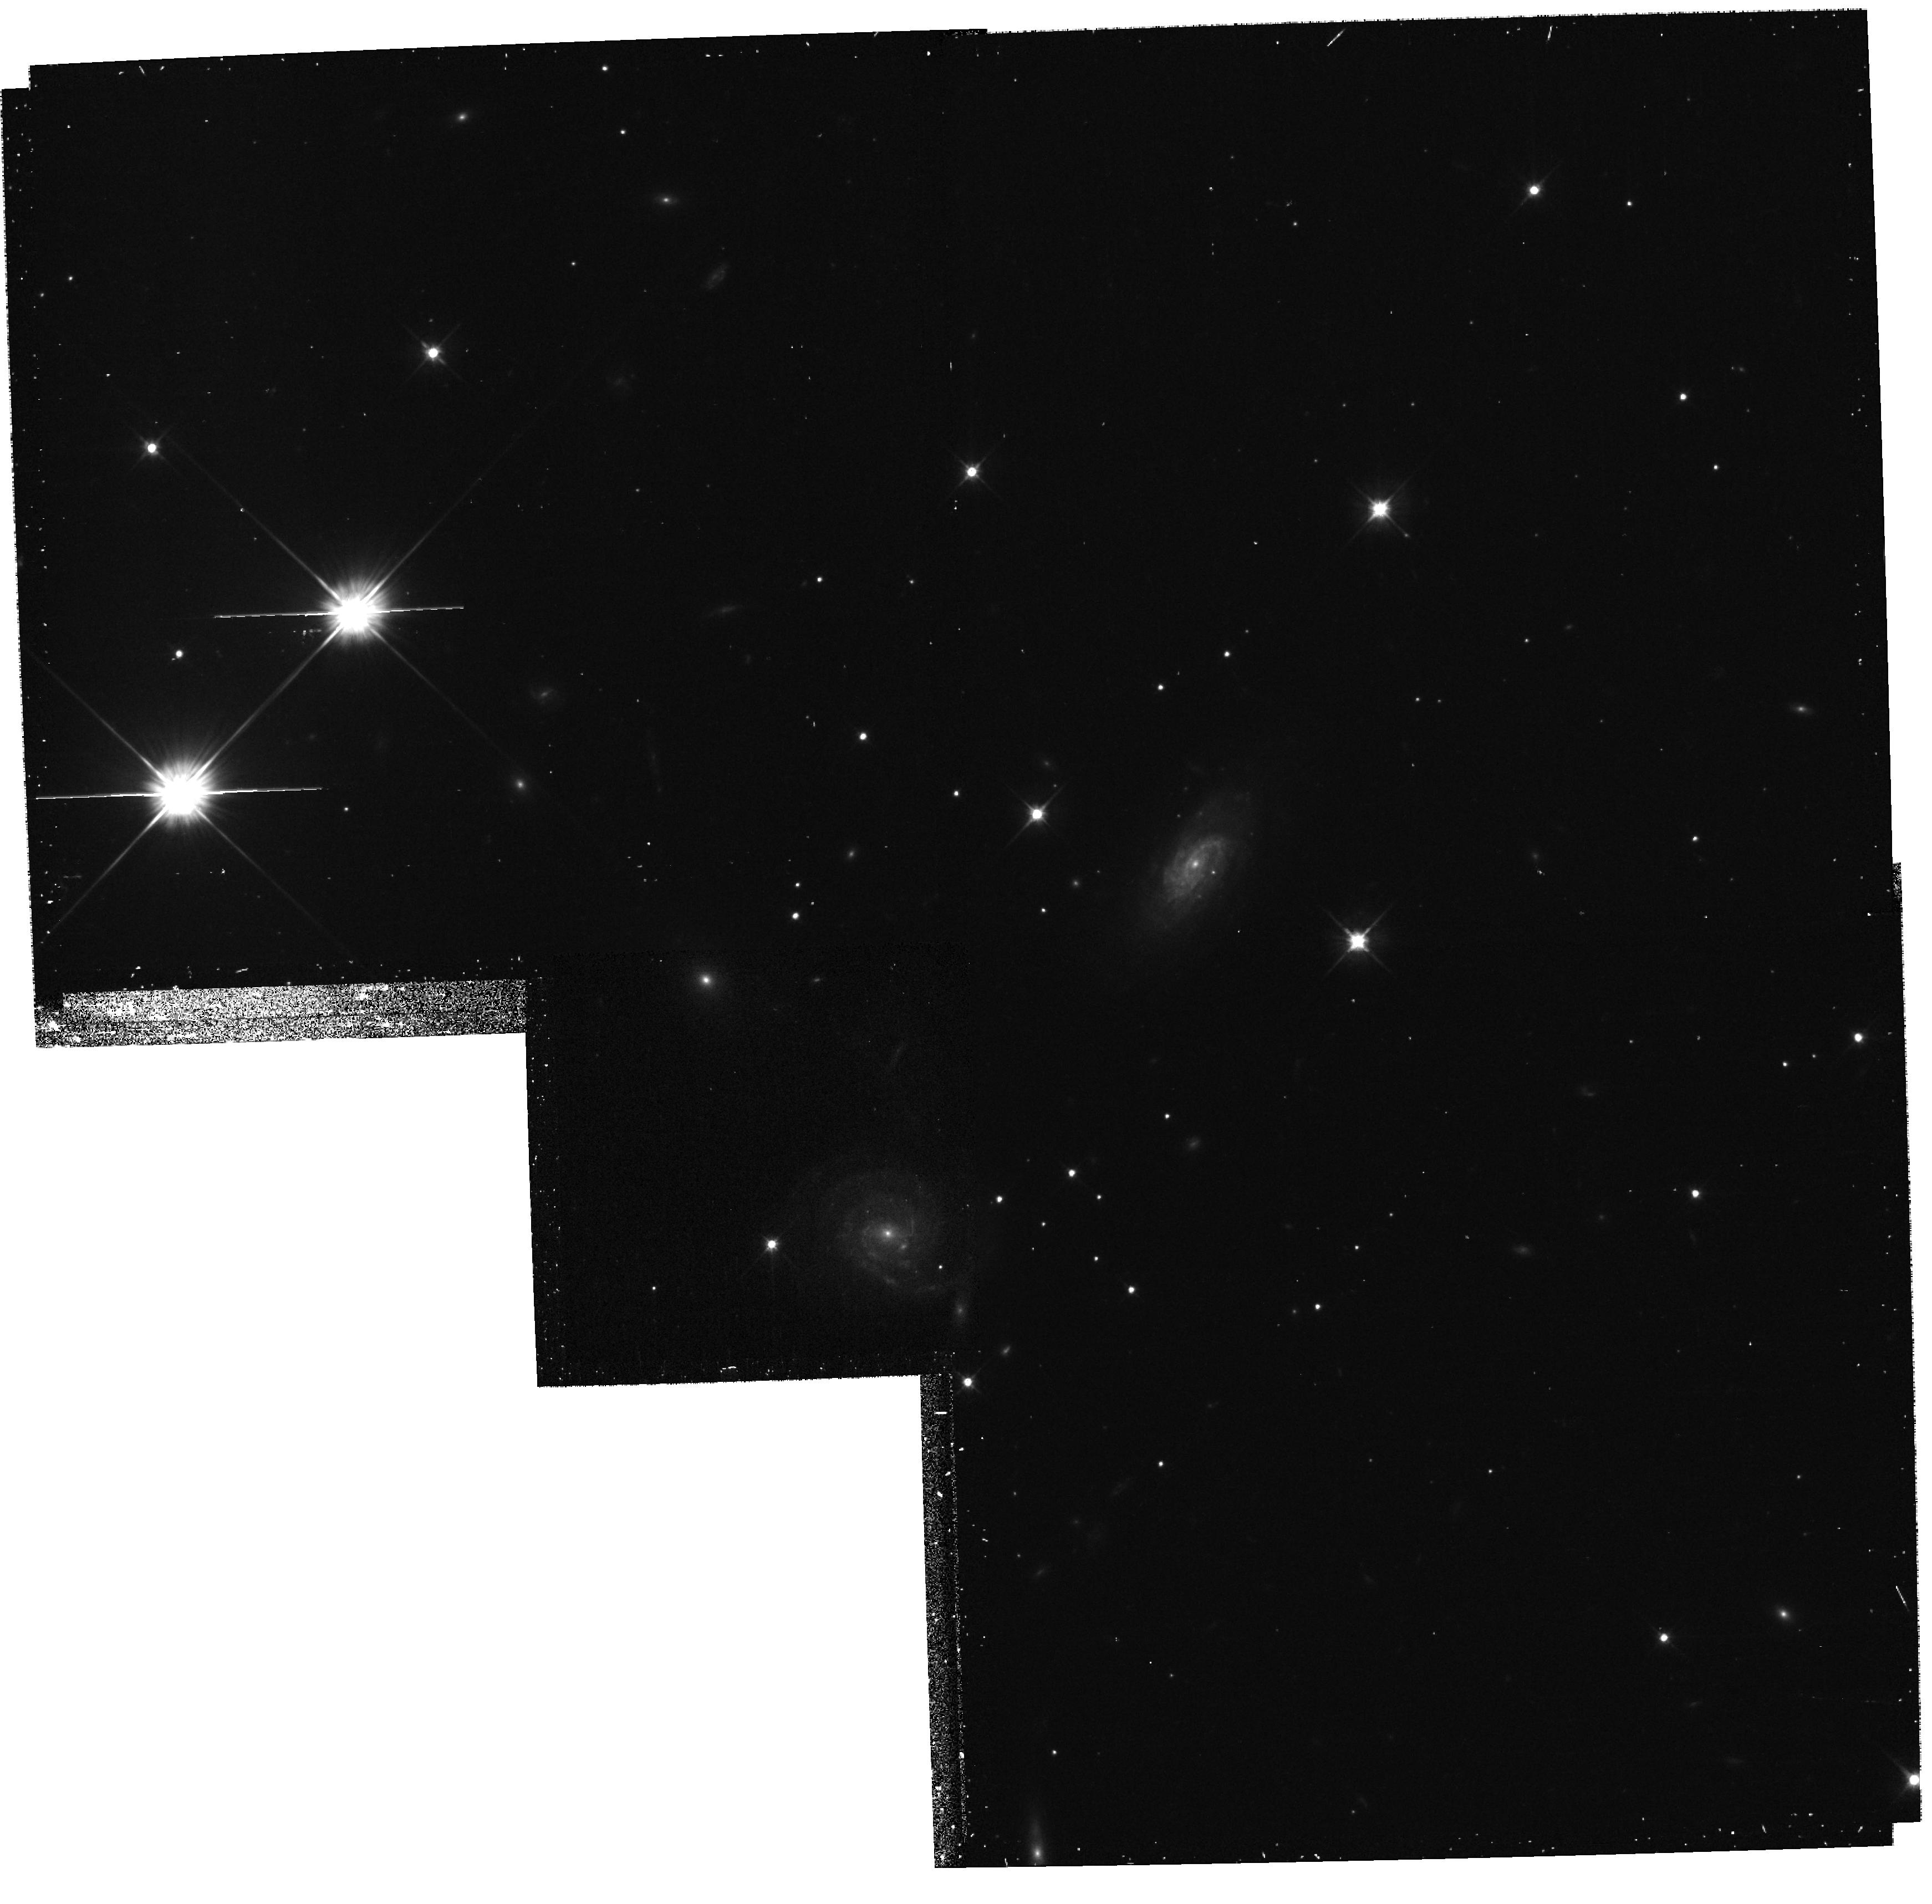
Target: field at RA 267.935°, Dec 22.984°
Instrument: WFPC2/PC
Filter: F606W
Exposure: 17 min
Observation ID: hst_10558_01_wfpc2_pc_f606w_u9bq01

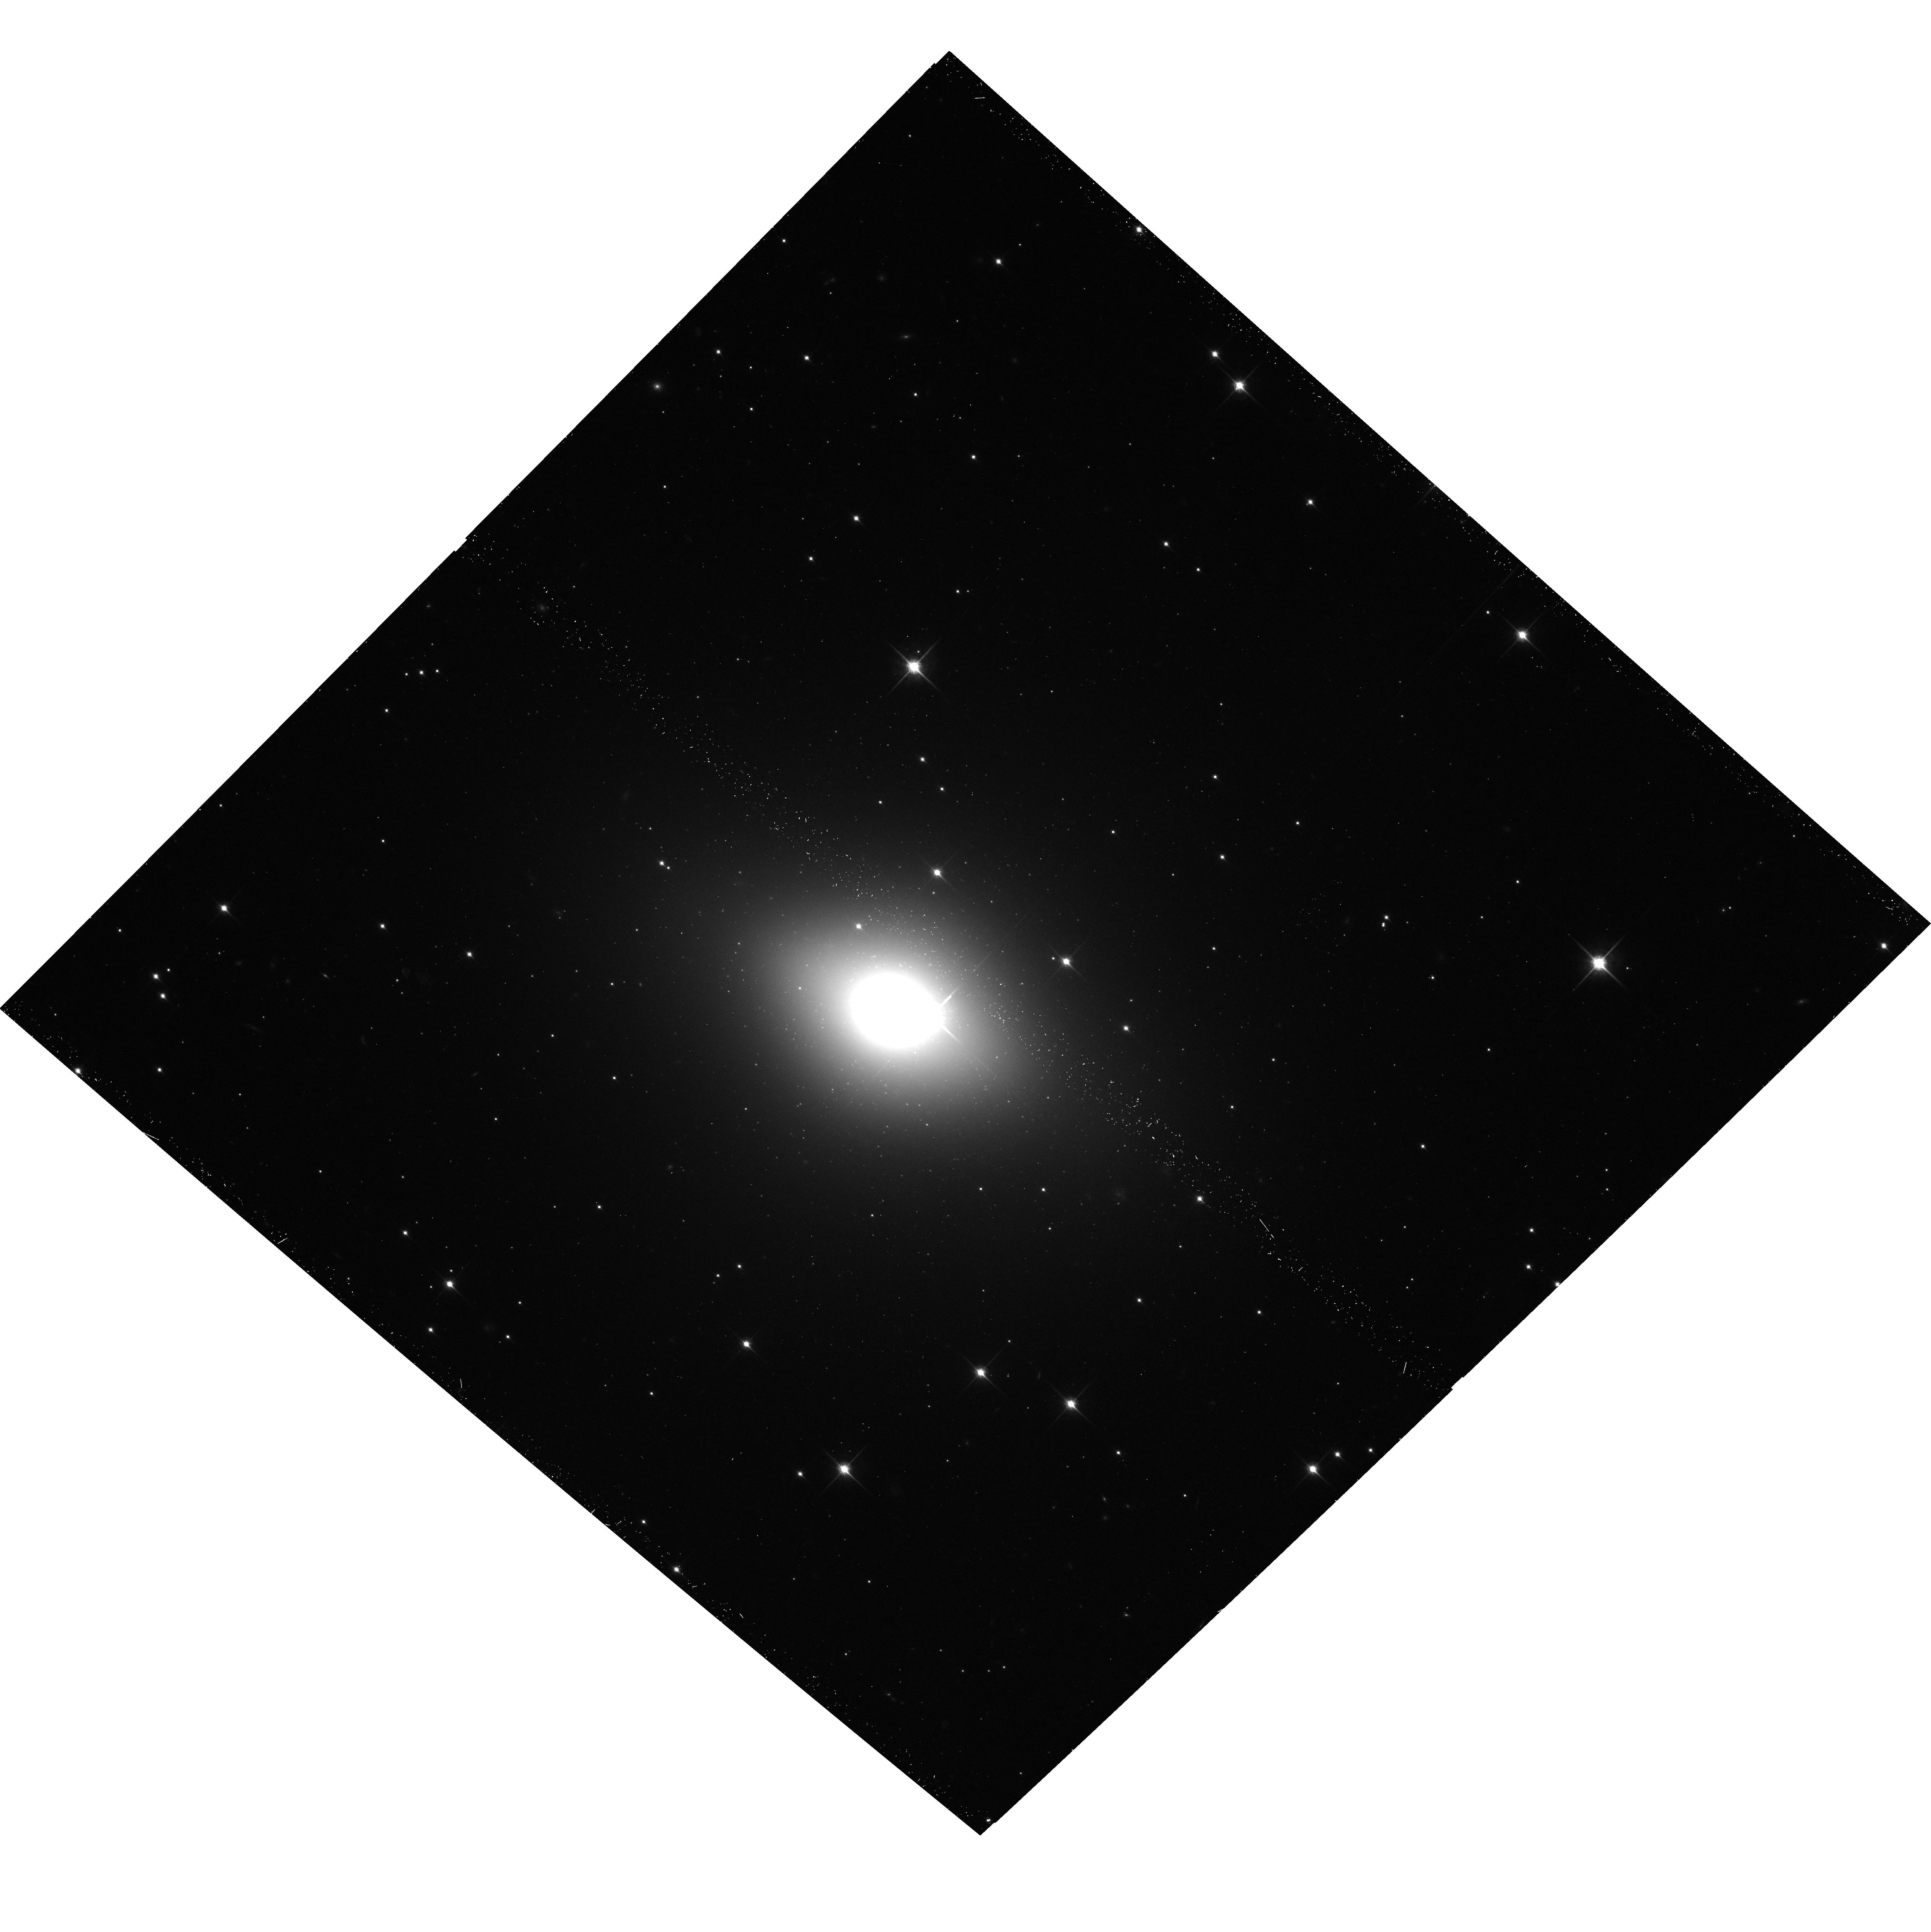
Target: NGC-6482
Instrument: ACS/WFC
Filter: F850LP
Exposure: 20 min
Observation ID: hst_10558_01_acs_wfc_f850lp_j9bq01

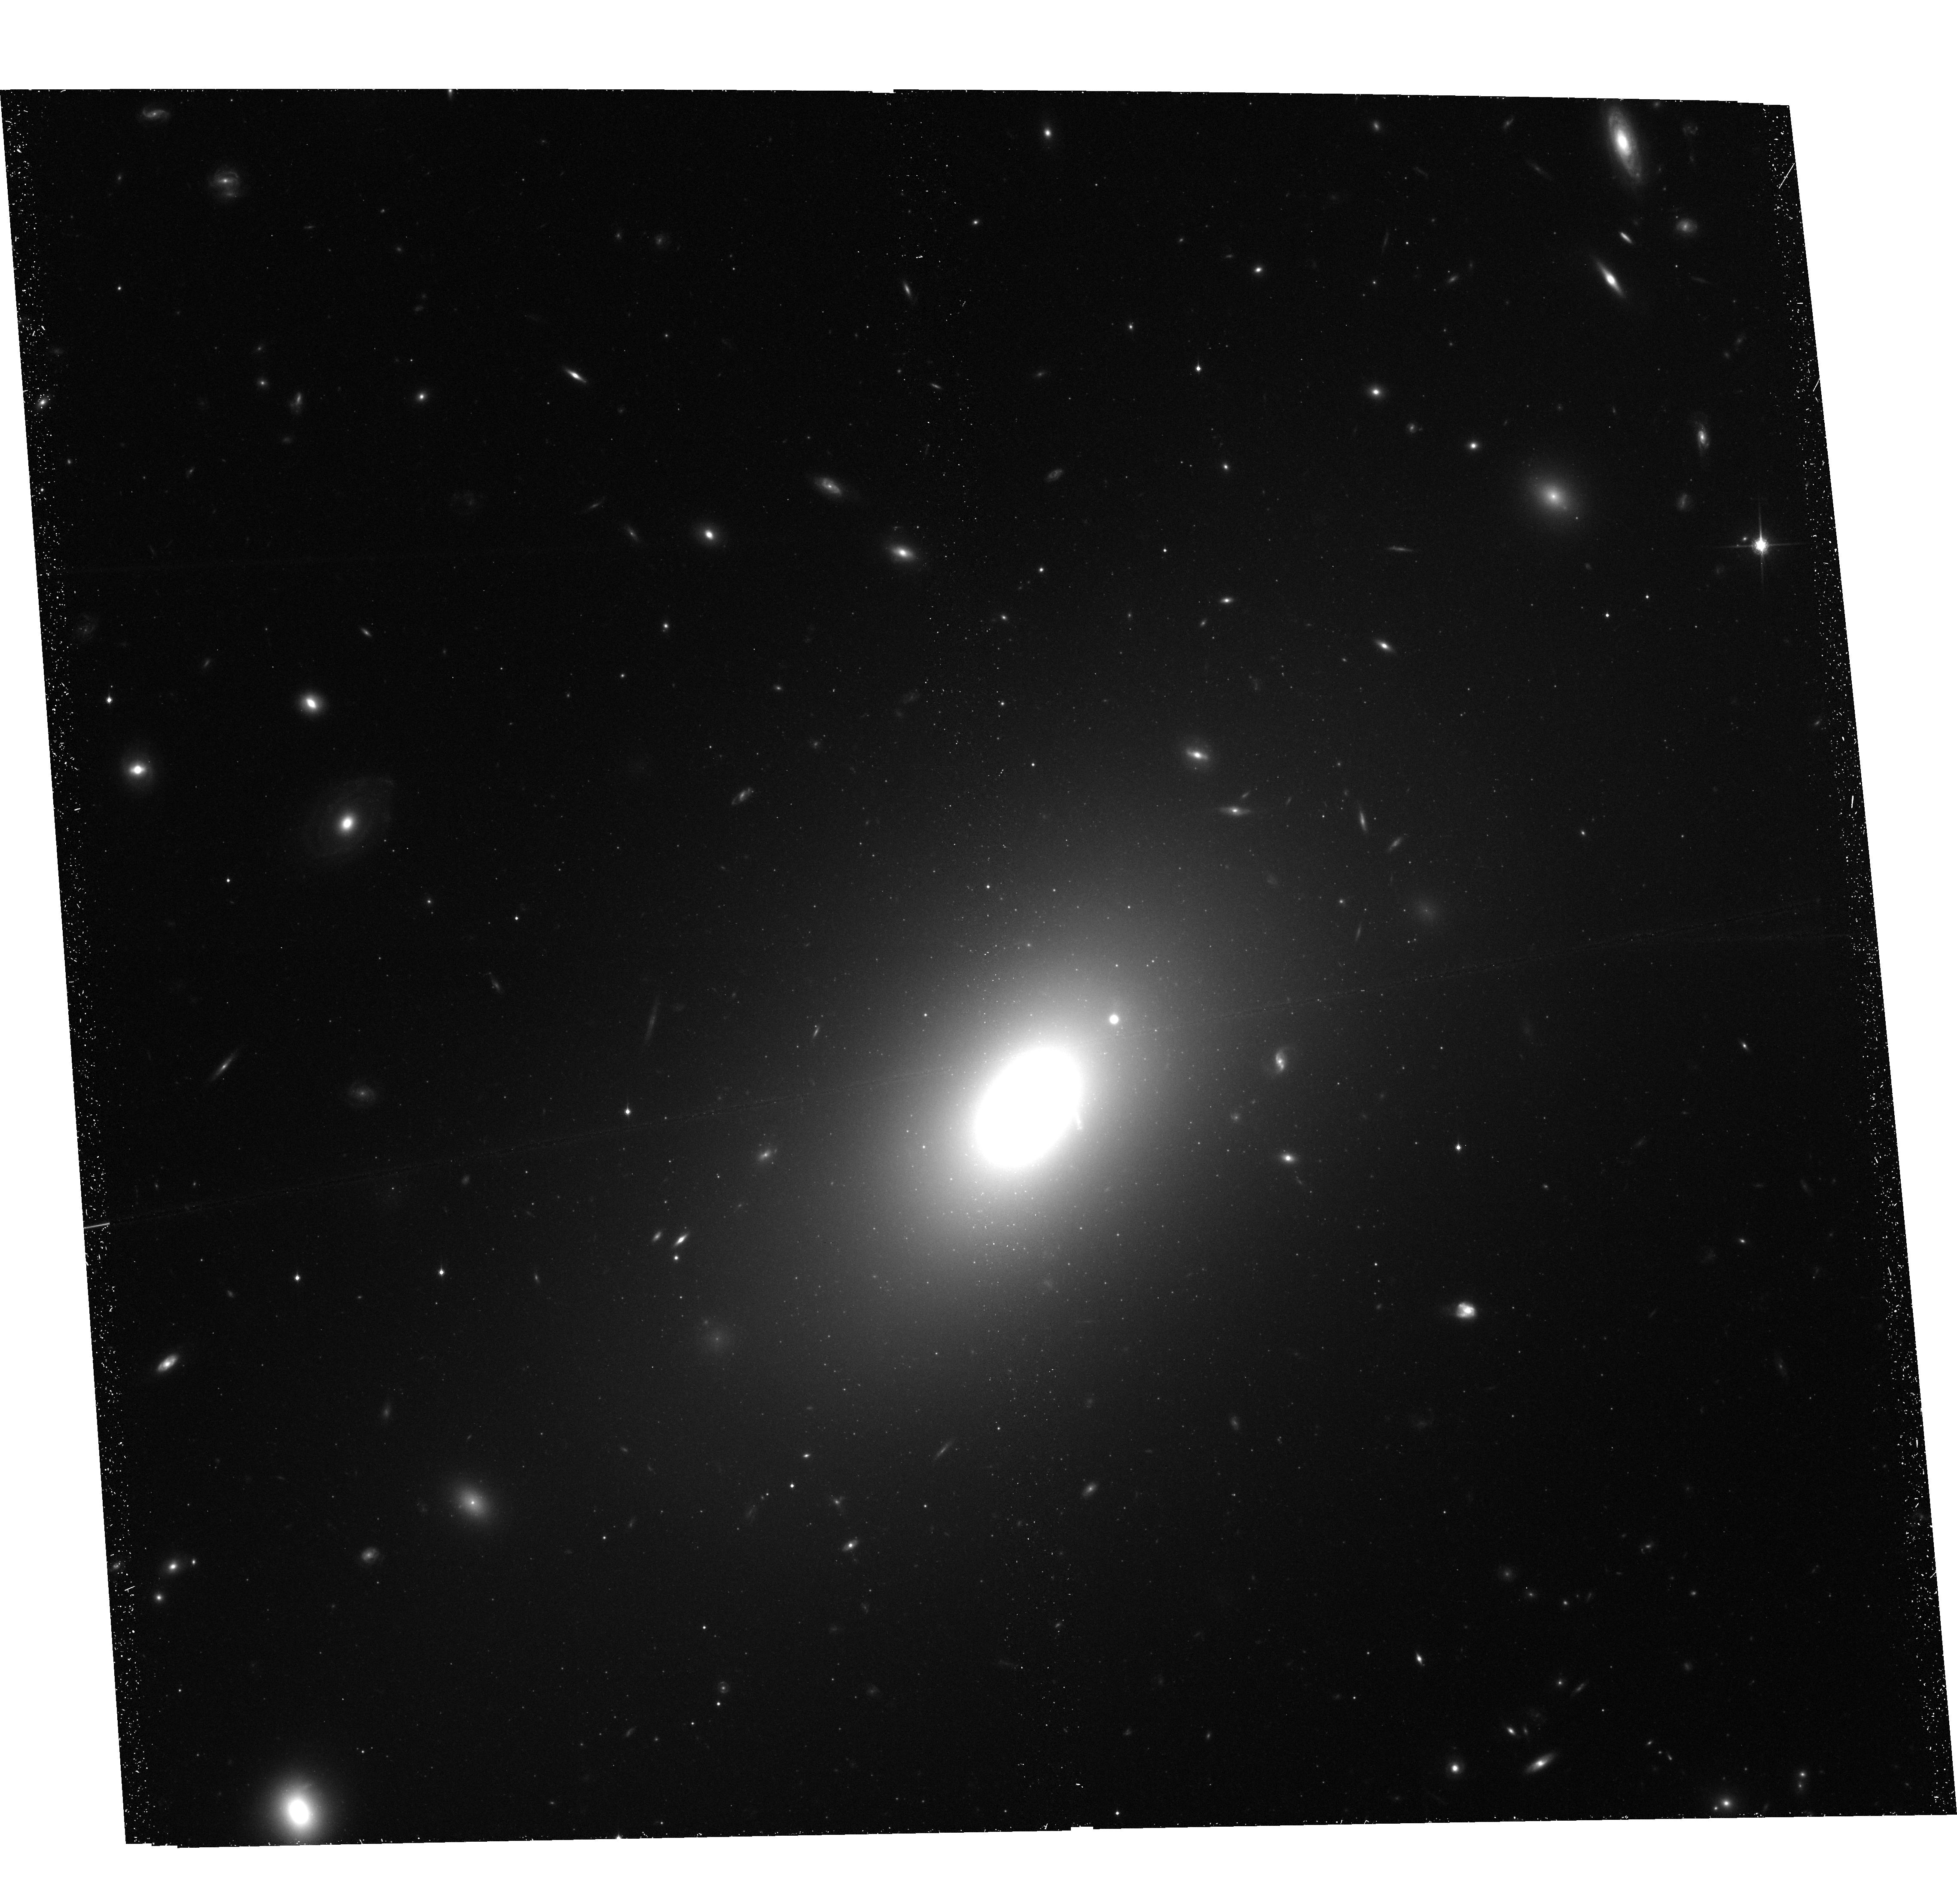
Target: NGC-1132
Instrument: ACS/WFC
Filter: F850LP
Exposure: 1.1 h
Observation ID: hst_10558_02_acs_wfc_f850lp_j9bq02

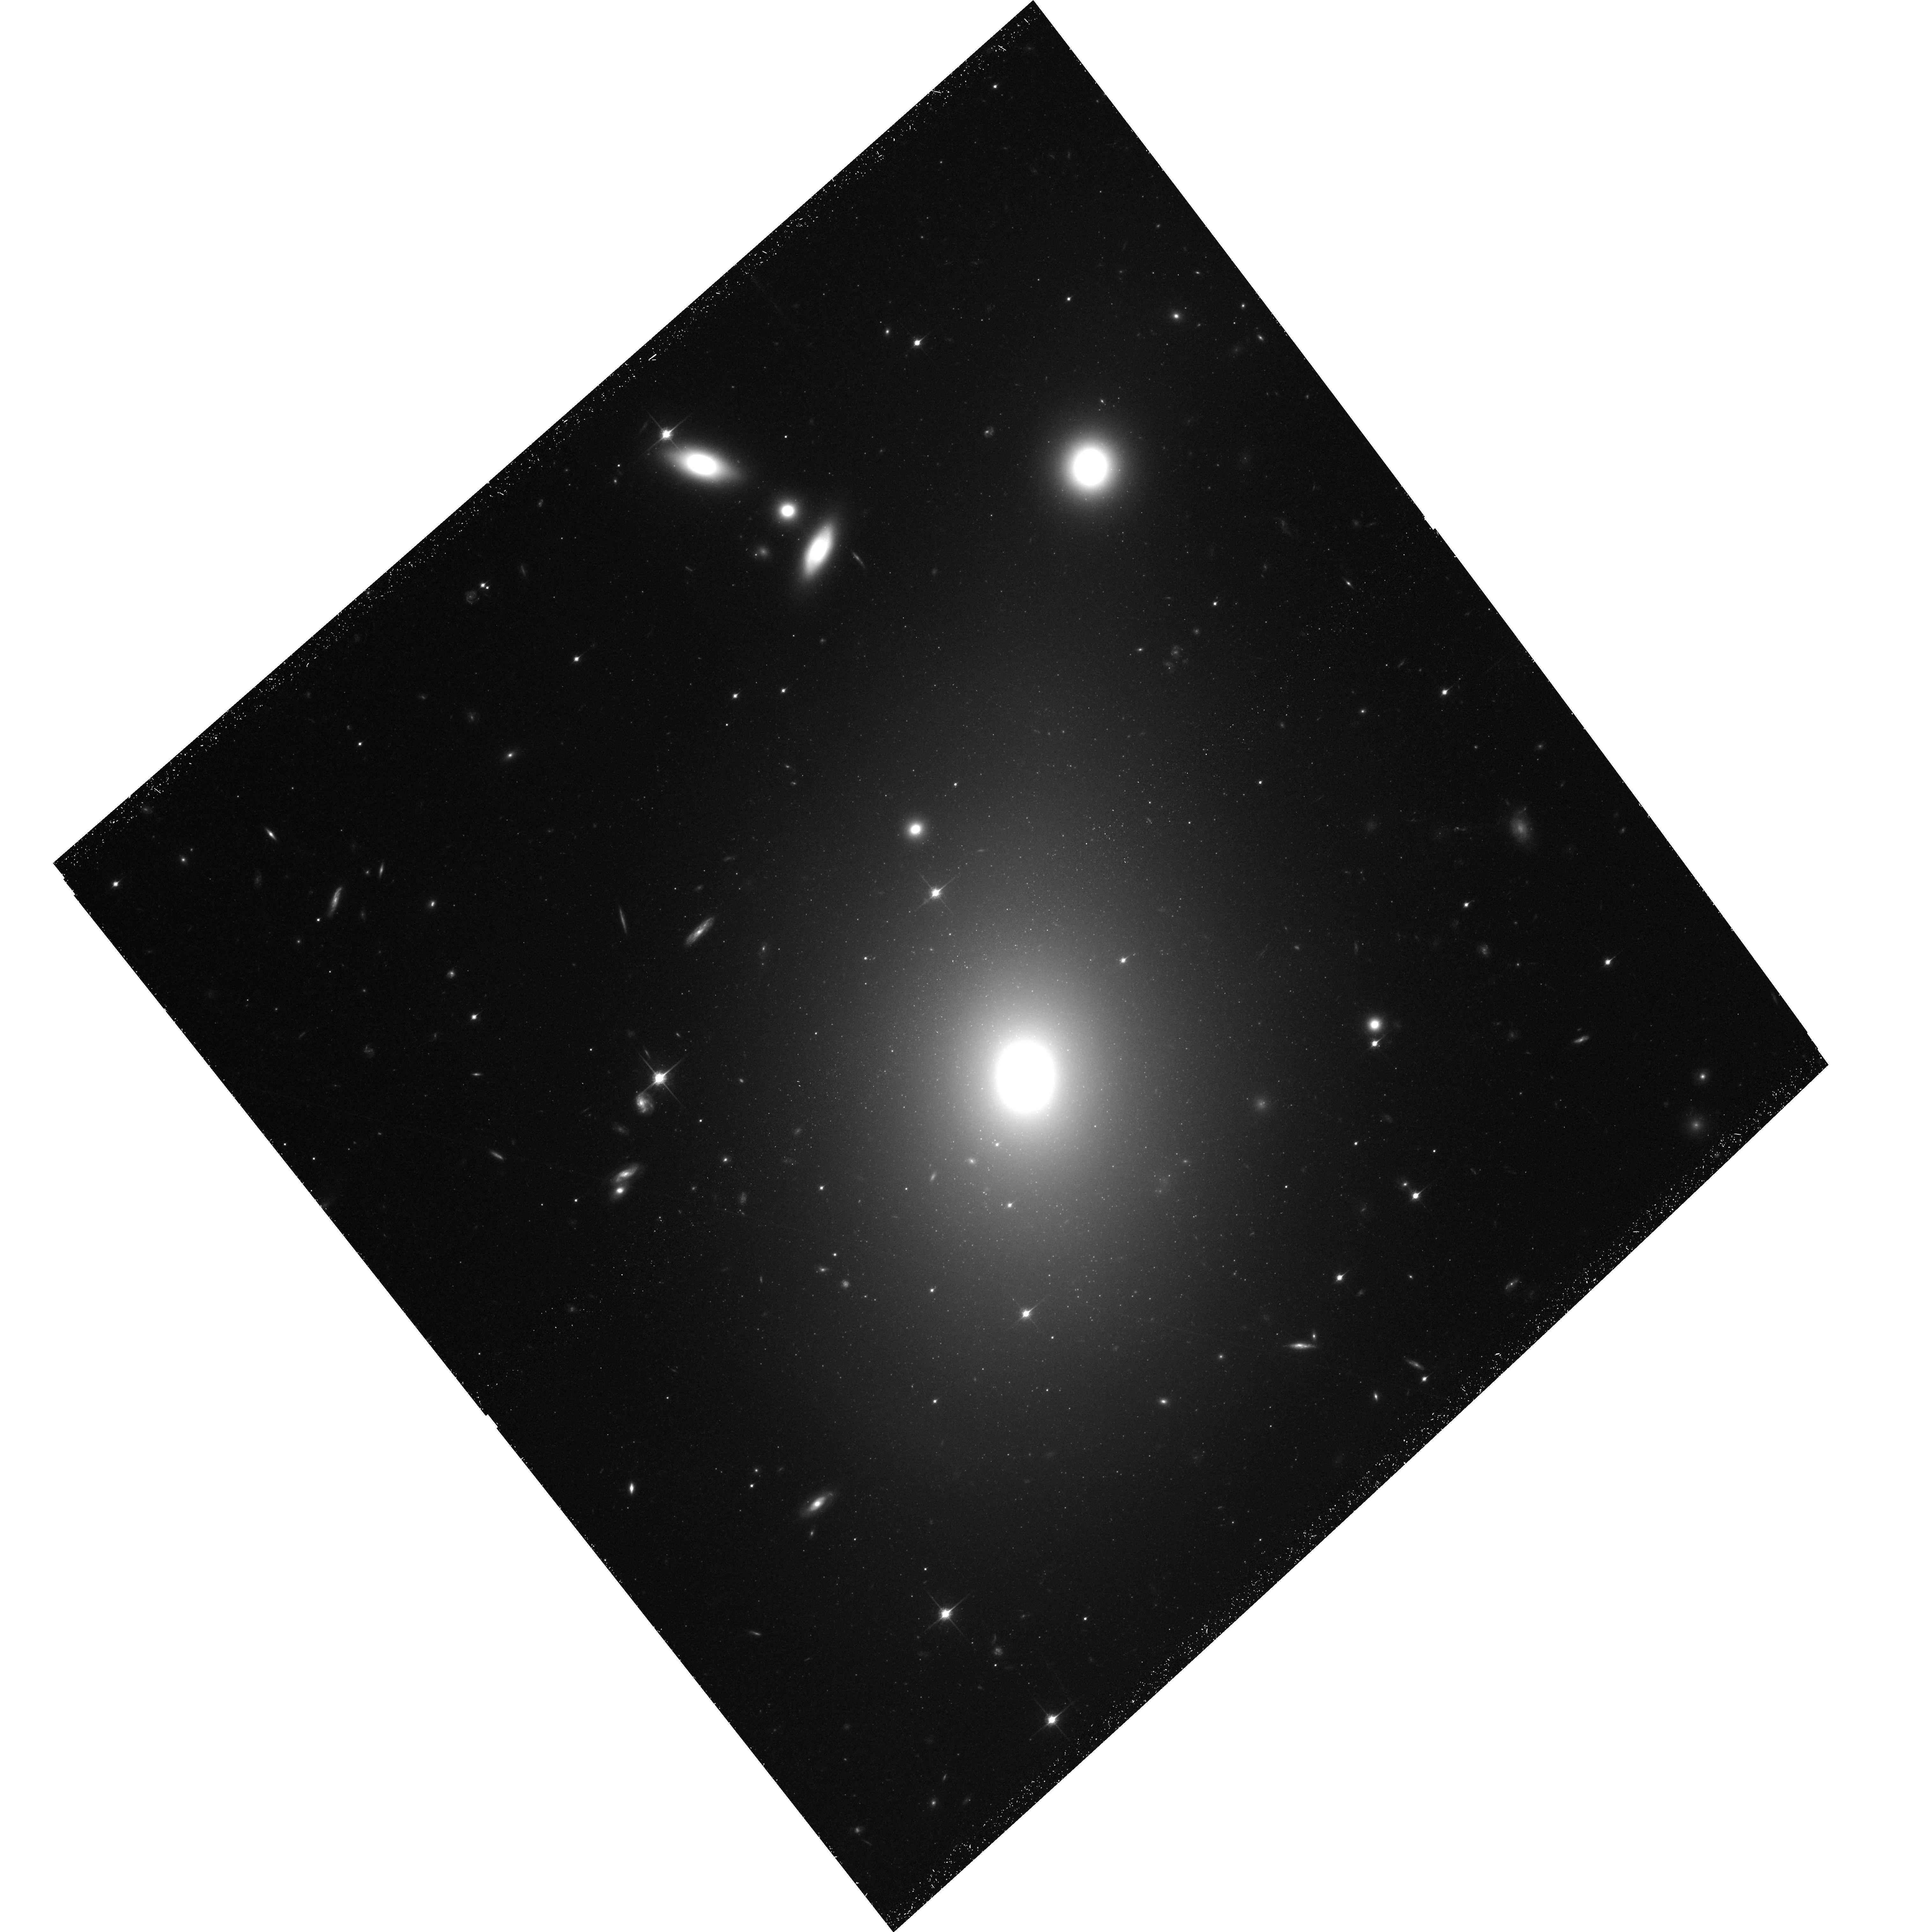
Target: ESO-306--G-017-2
Instrument: ACS/WFC
Filter: F850LP
Exposure: 1.2 h
Observation ID: hst_10558_04_acs_wfc_f850lp_j9bq04

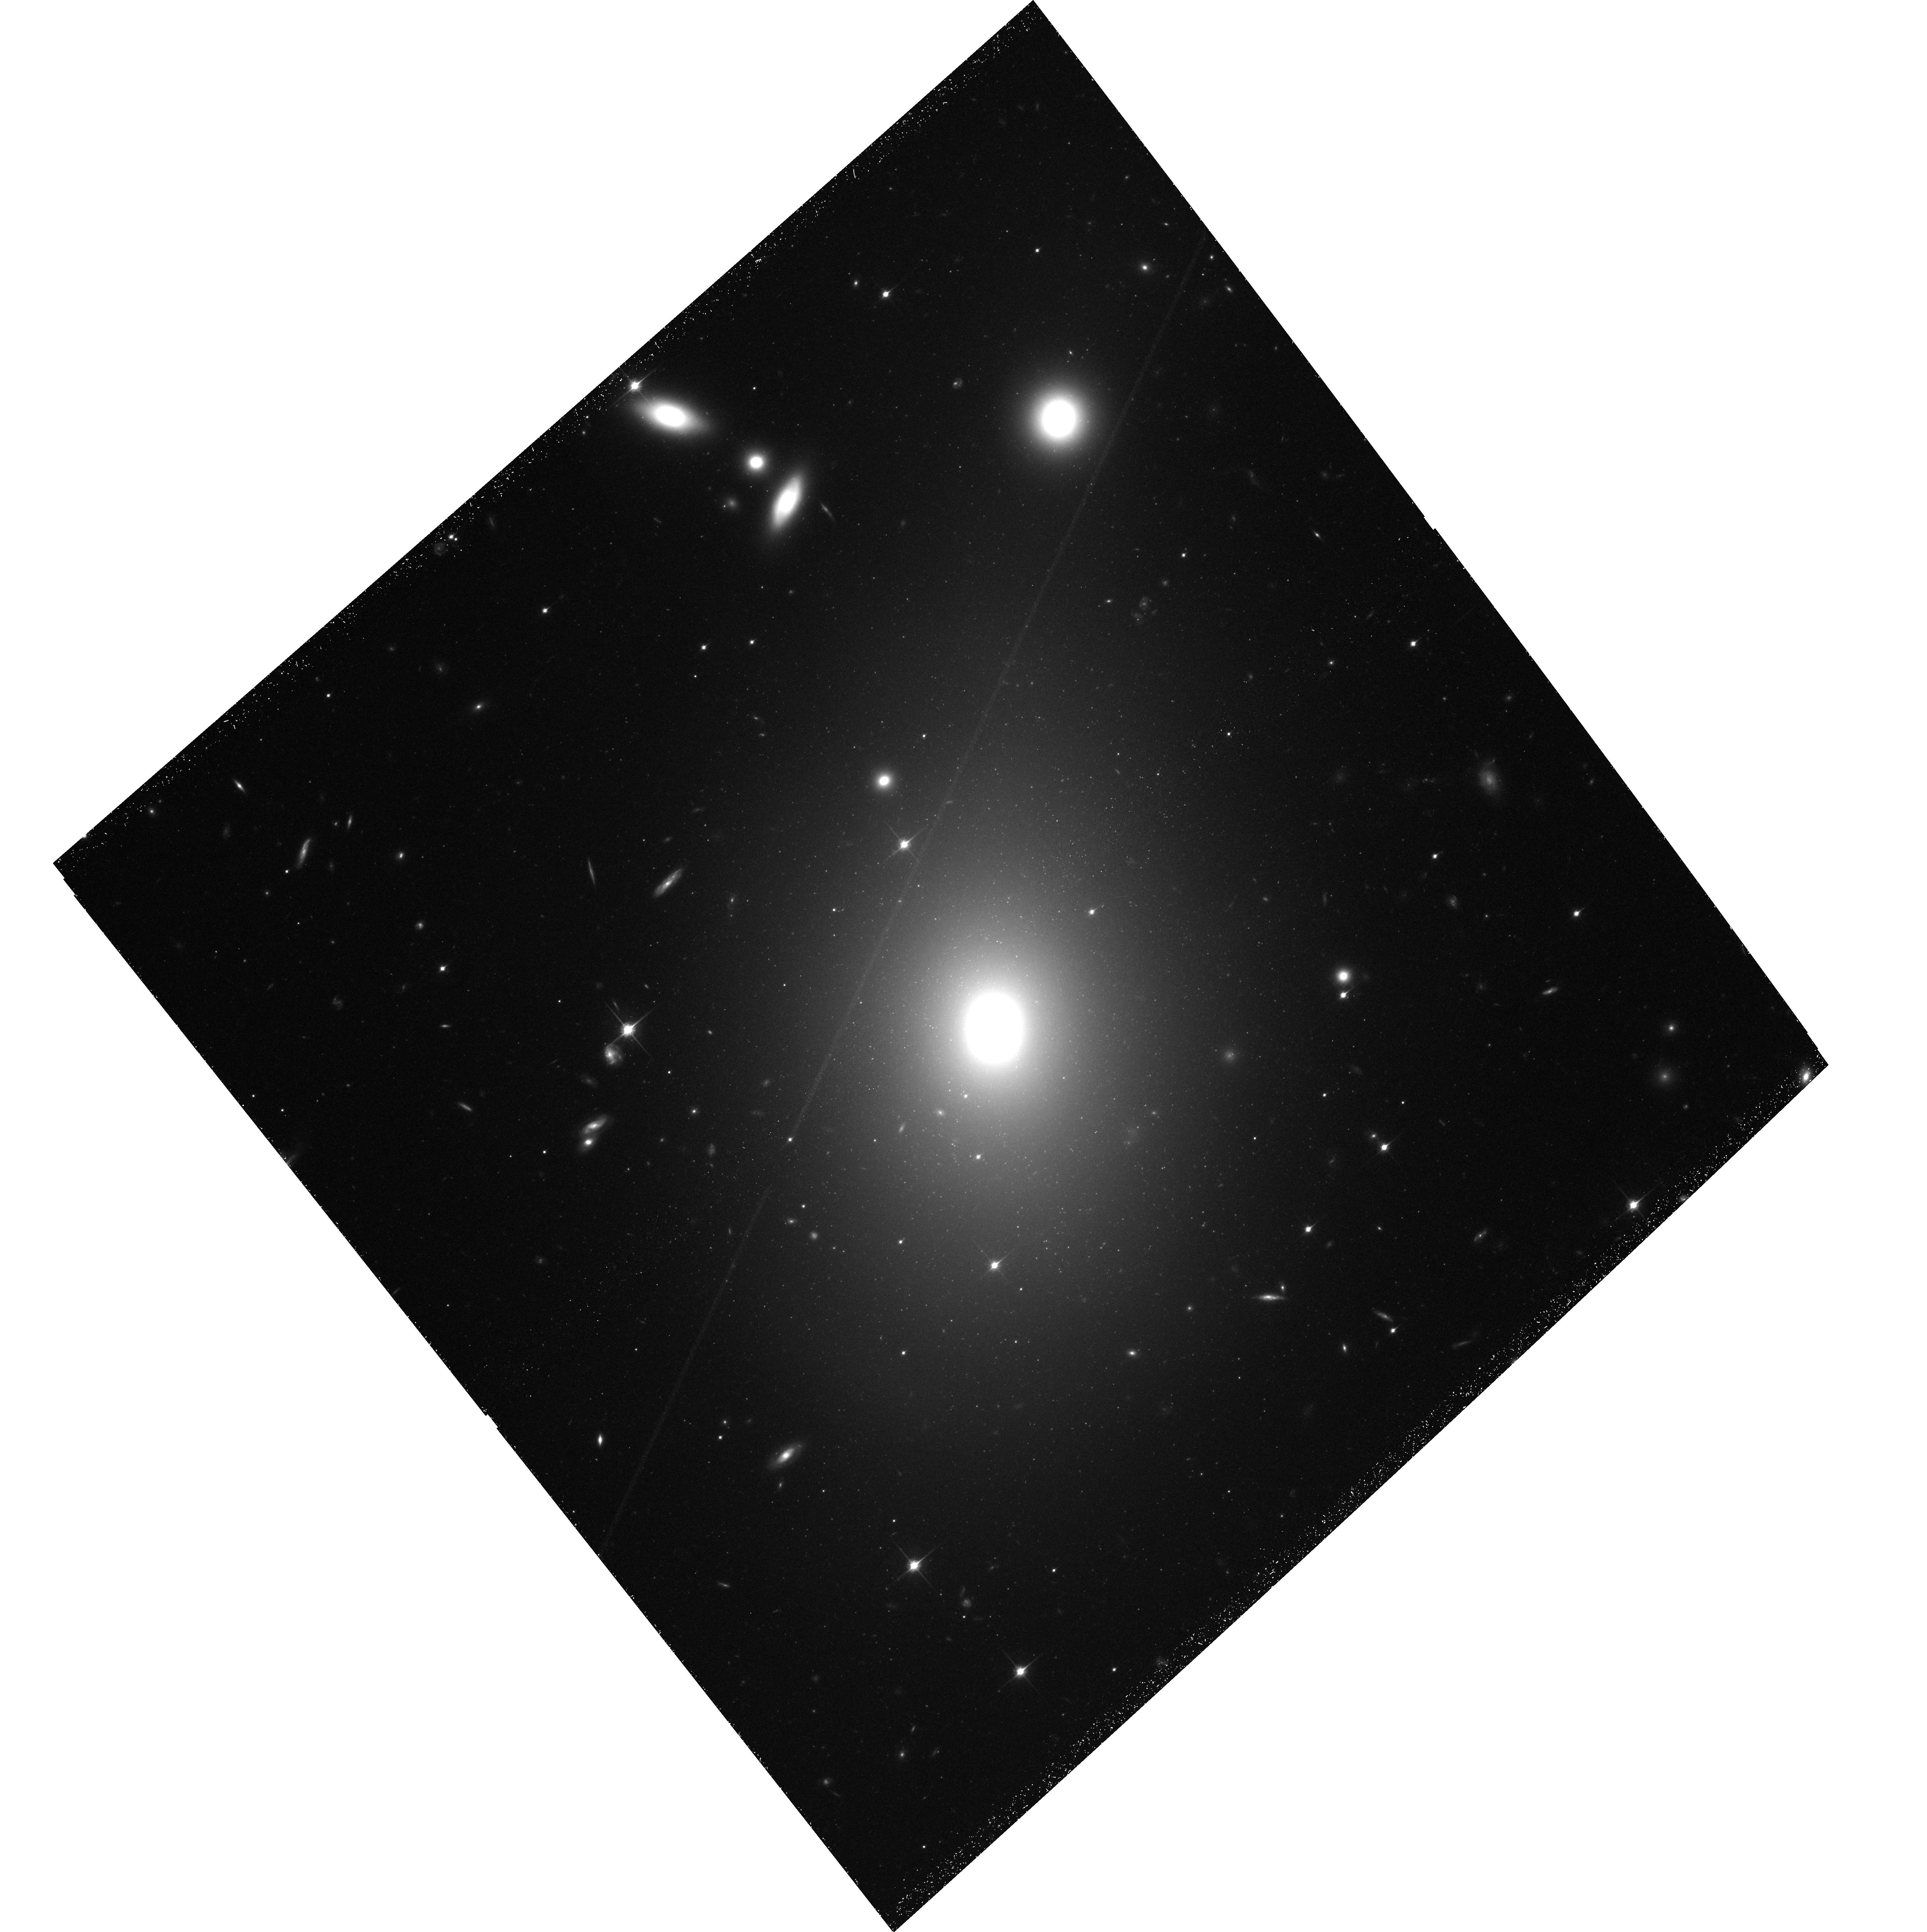
Target: ESO-306--G-017
Instrument: ACS/WFC
Filter: F850LP
Exposure: 1.2 h
Observation ID: hst_10558_03_acs_wfc_f850lp_j9bq03

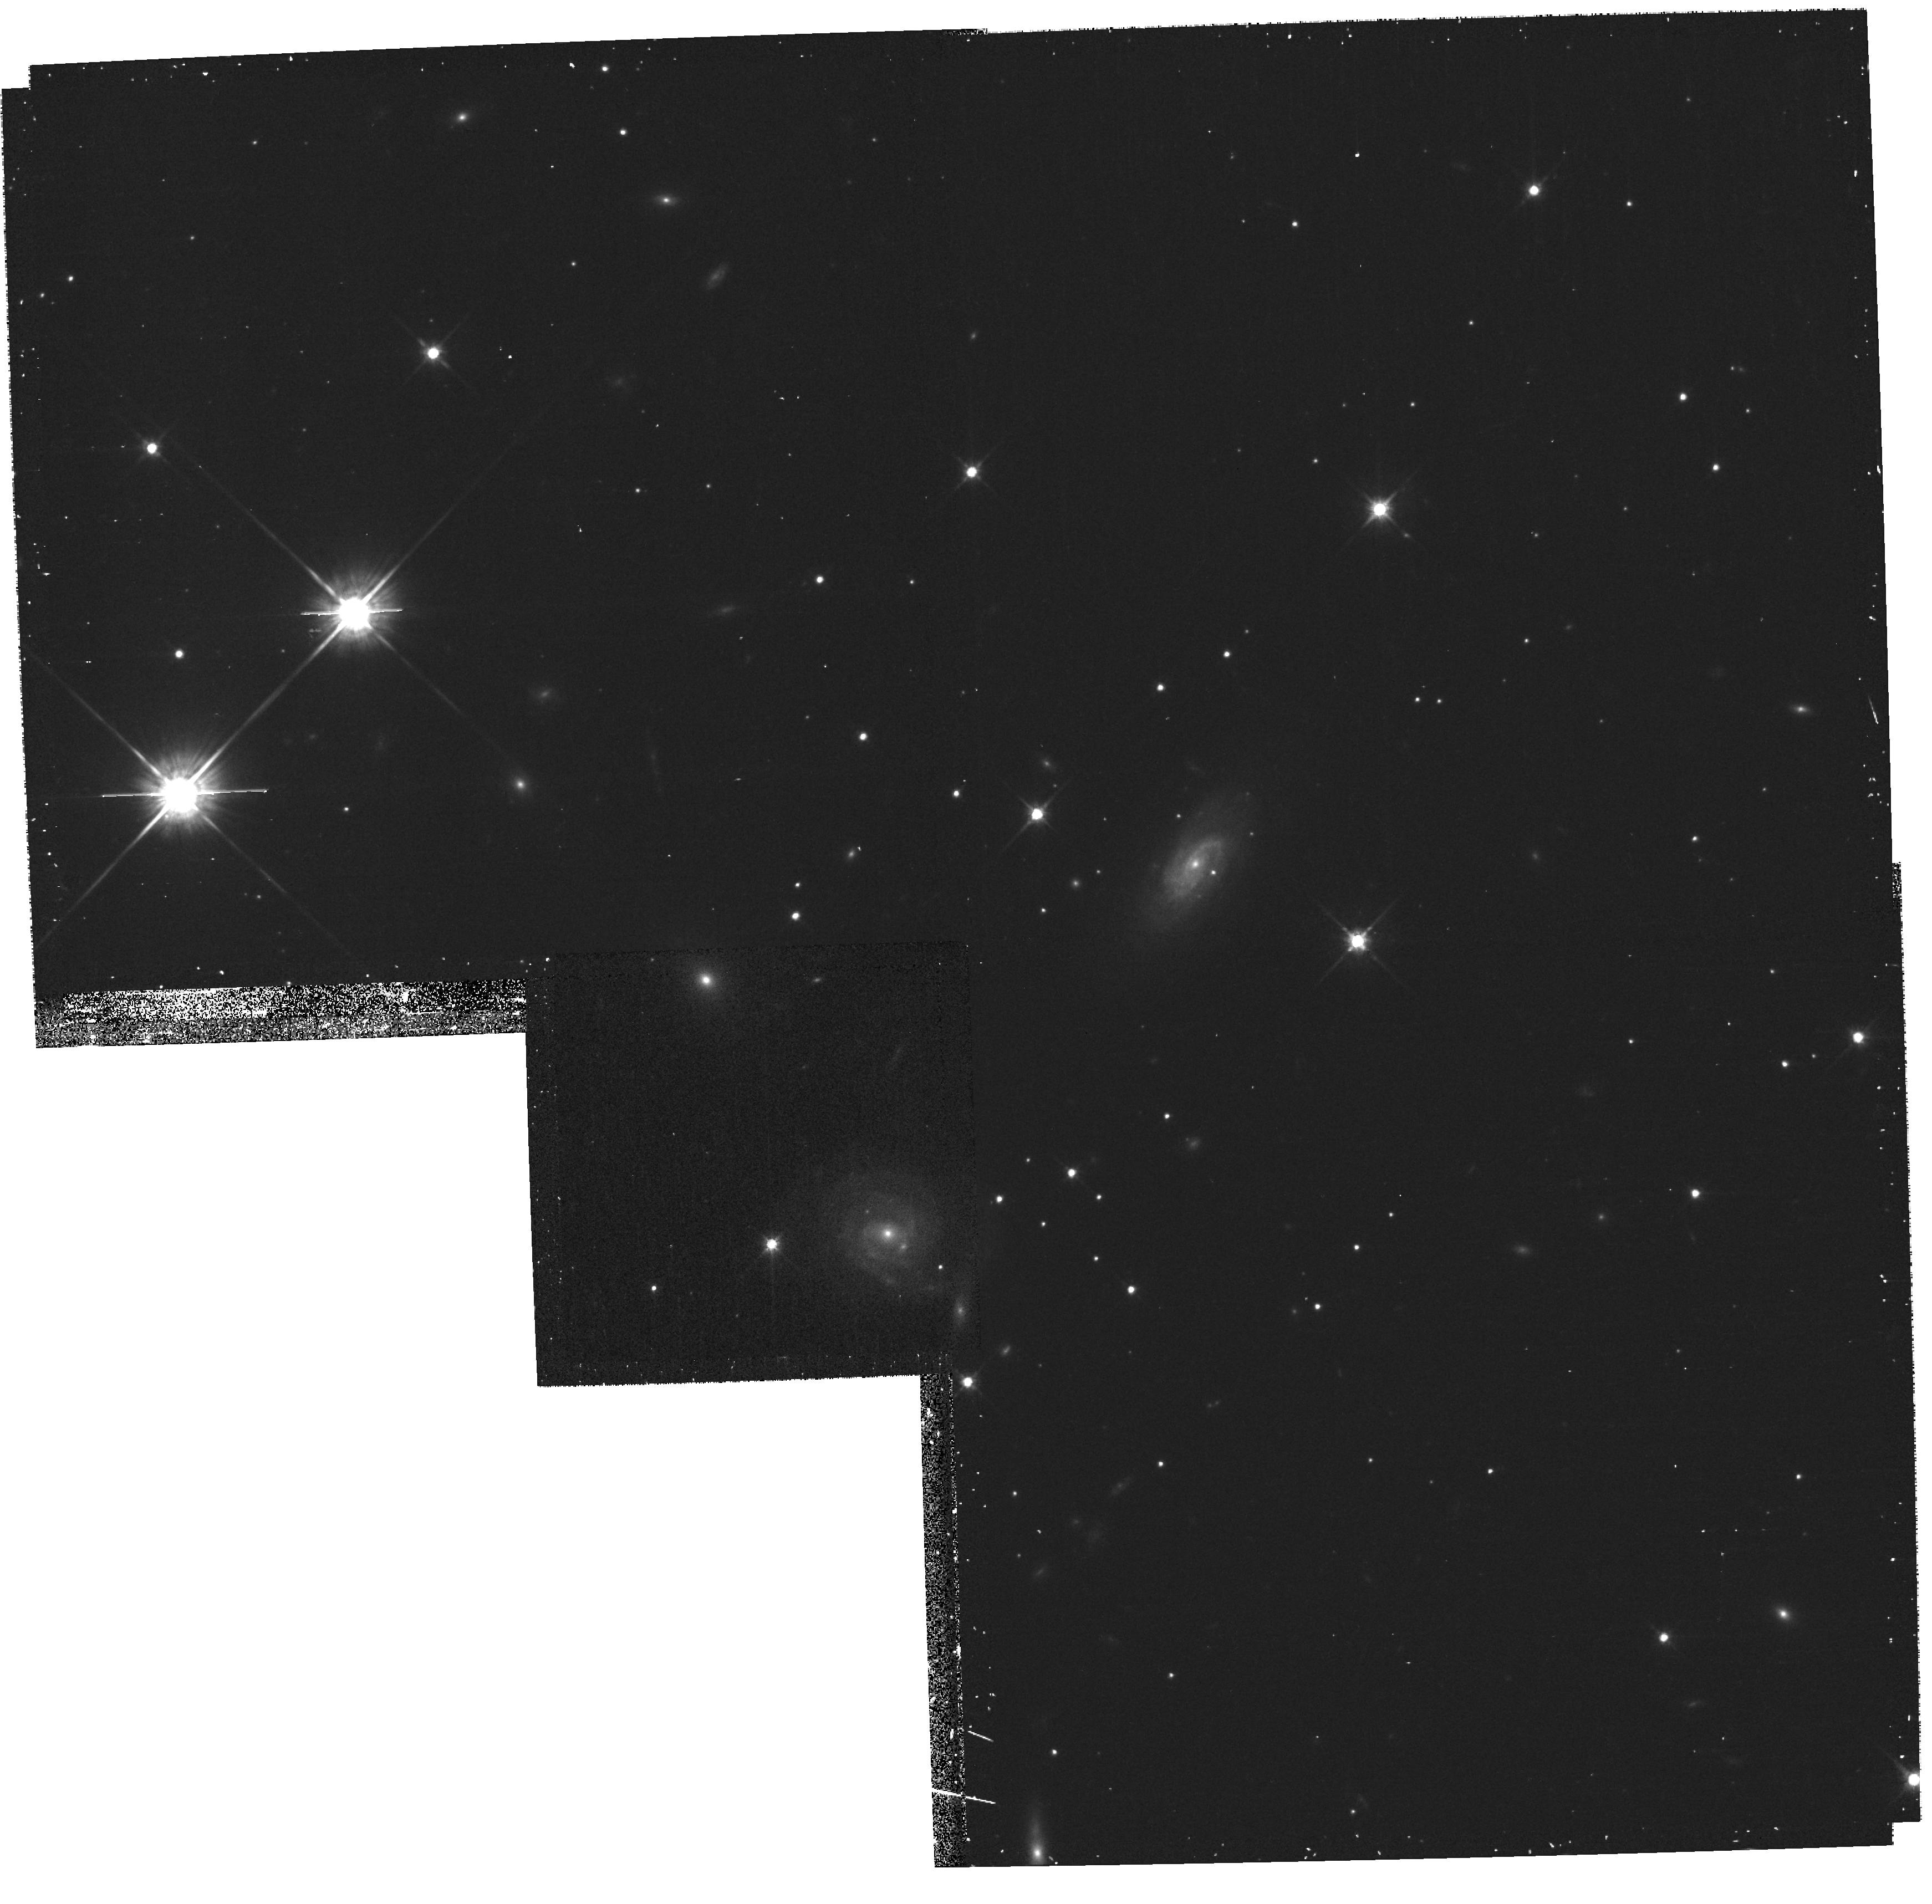
Target: field at RA 267.935°, Dec 22.984°
Instrument: WFPC2/PC
Filter: F814W
Exposure: 17 min
Observation ID: hst_10558_01_wfpc2_pc_f814w_u9bq01

Archaeology of Fossil Galaxy Groups (PI: West, Michael J.)

Fossil groups are concentrations of dark mater with masses and x-ray luminosities comparable to those of an entire group of galaxies, but whose light is dominated by a single, isolated, large elliptical galaxy. The origin of these systems remains a puzzle: they may be the end products of complete merging of galaxies within once normal groups, or they might originate from a very unusual galaxy luminosity function in those regions that inhibits the formation of moderate-sized galaxies. We propose the first study of the globular cluster populations of the dominant elliptical galaxies in fossil galaxy groups, which will provide important new insights into their origin.